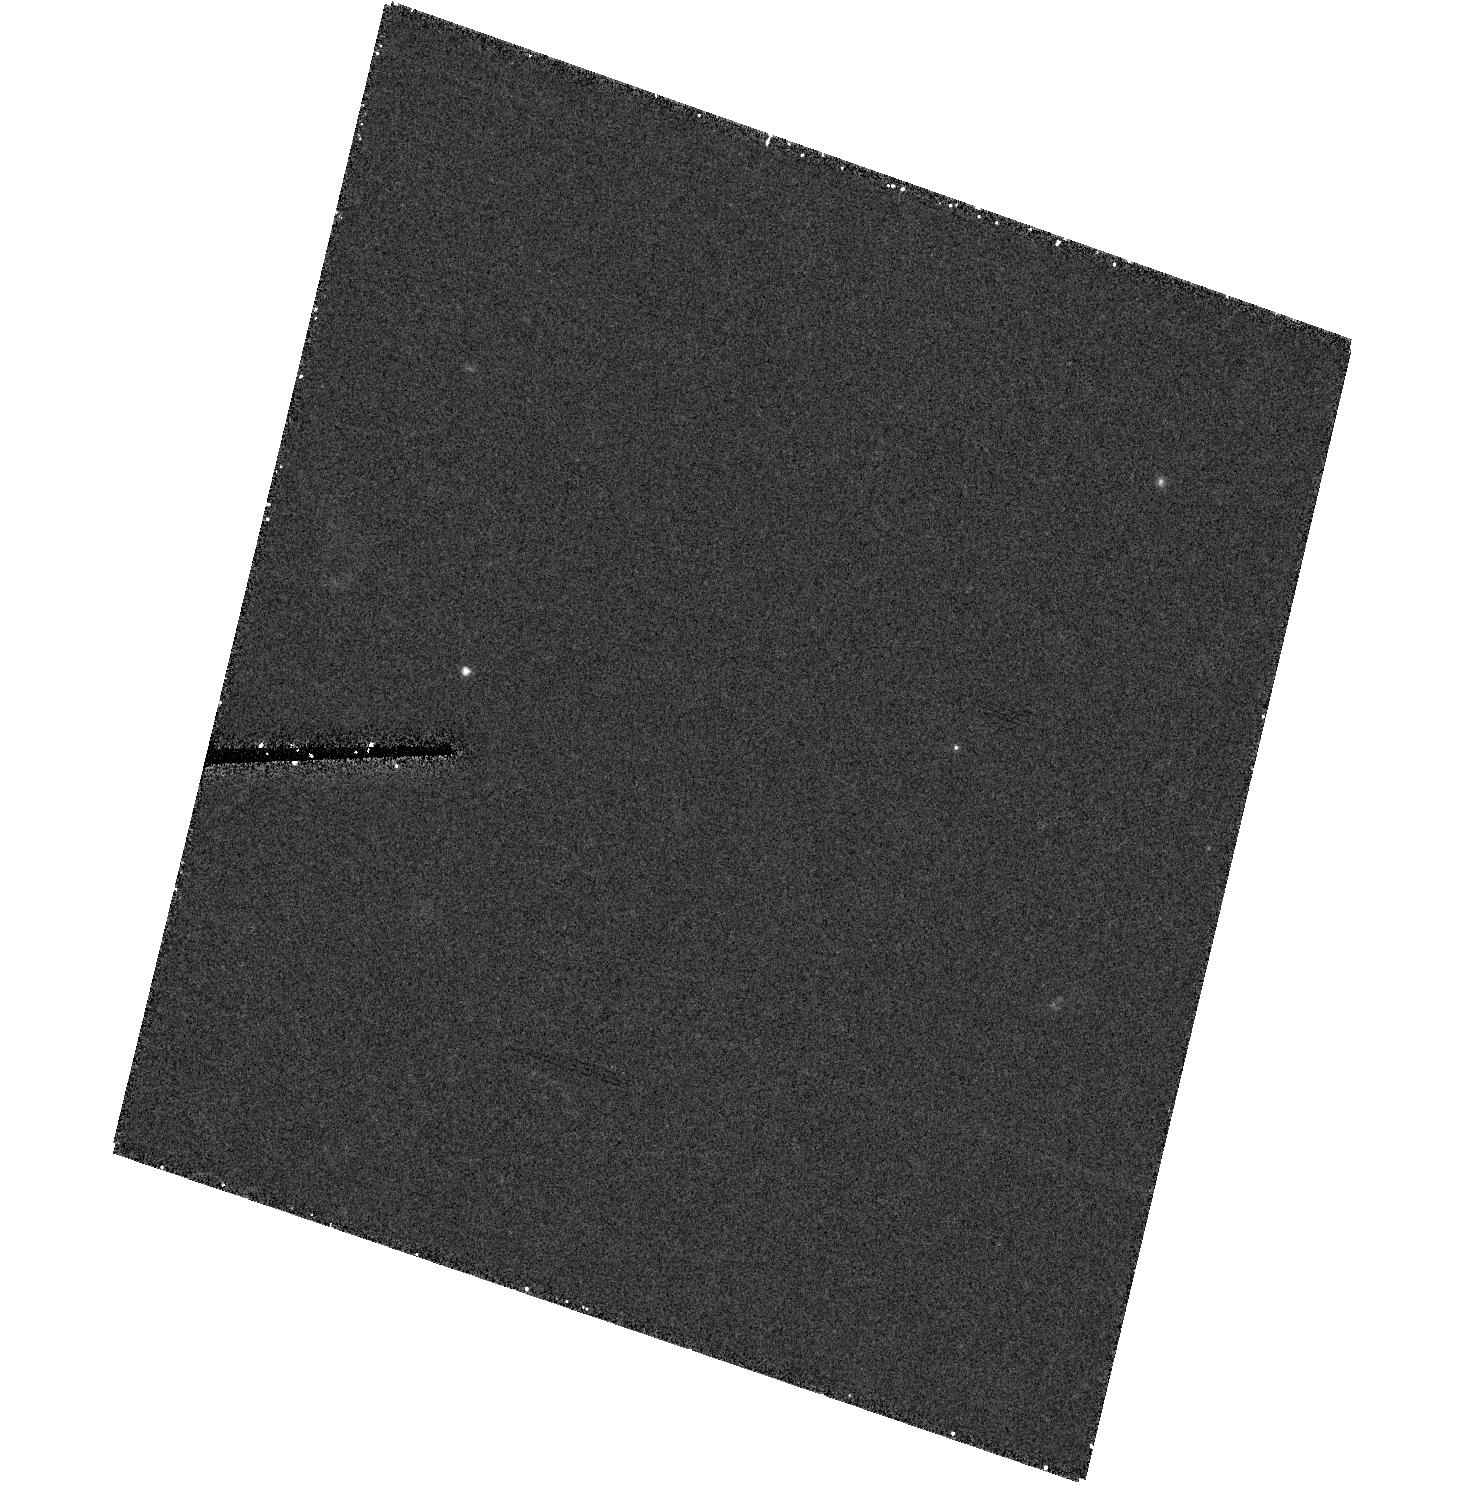
Target: field at RA 328.756°, Dec -9.373°
Instrument: ACS/HRC
Filter: F606W
Exposure: 28 min
Observation ID: hst_9418_05_acs_hrc_f606w_j8d905

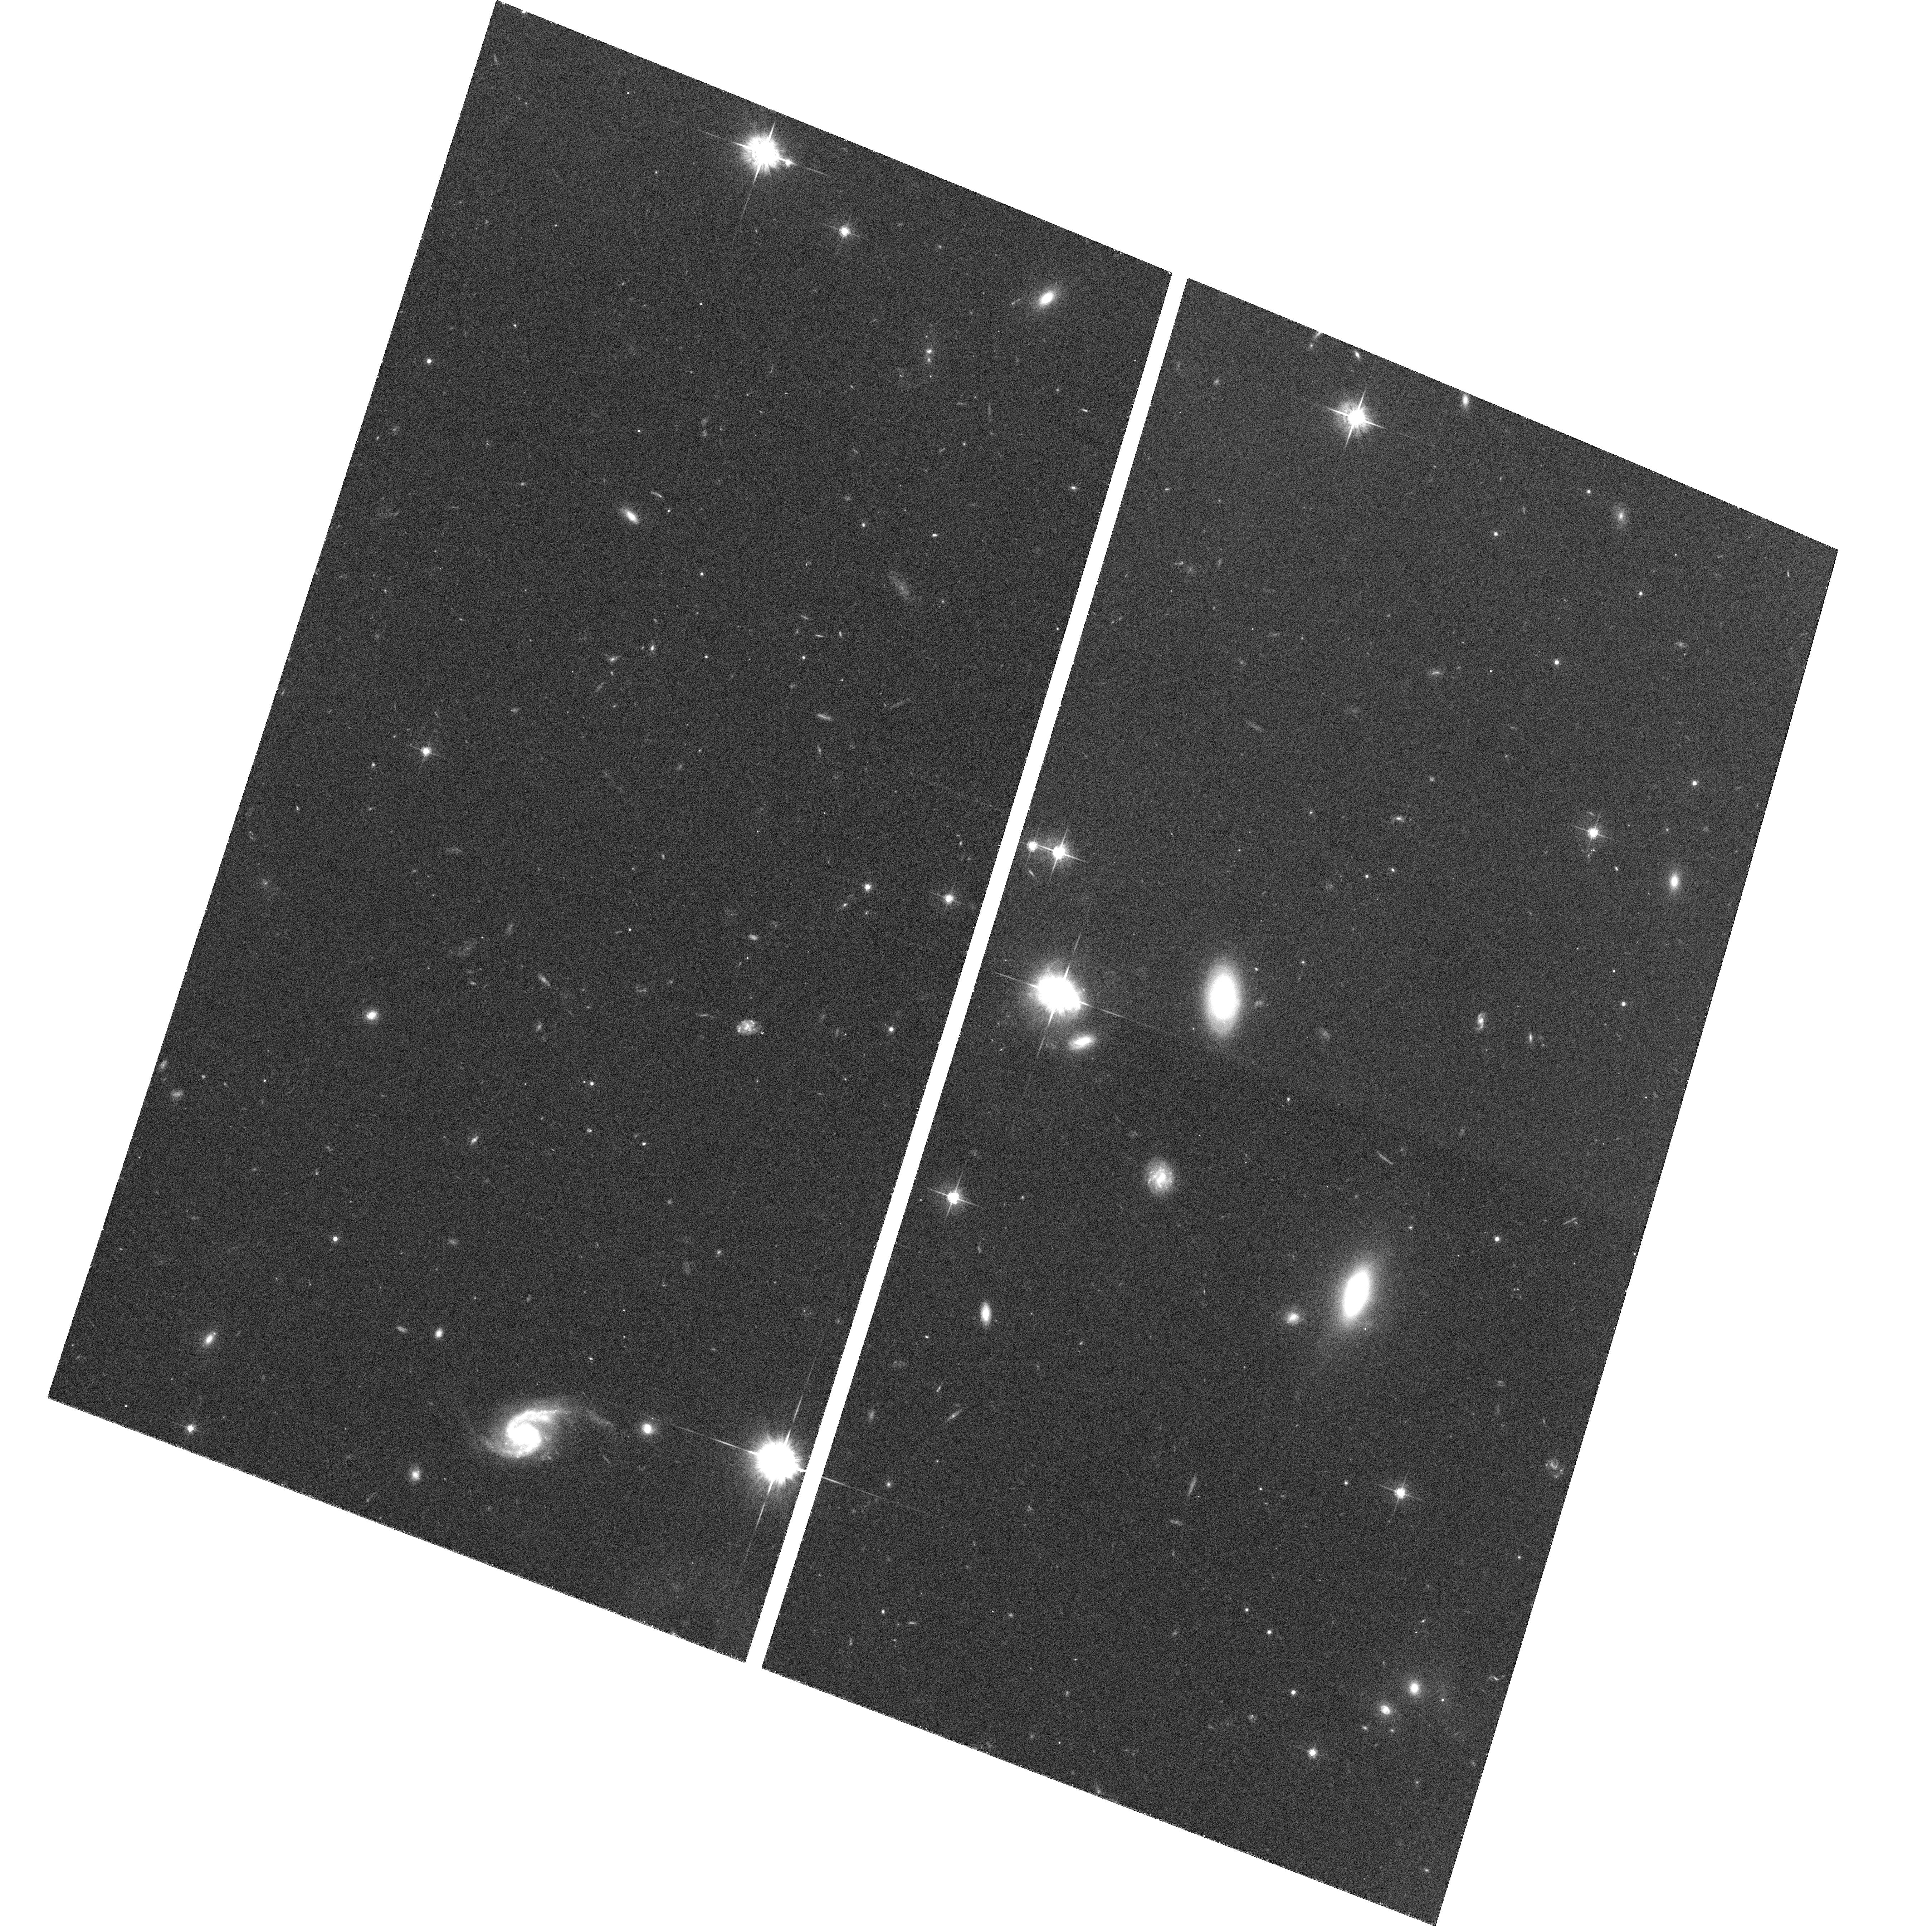
Target: PHL1811
Instrument: ACS/WFC
Filter: F625W
Exposure: 35 min
Observation ID: hst_9418_05_acs_wfc_f625w_j8d905

The Sight-line toward PHL 1811: A Rare Chance to Probe a Lyman Limit System at Very Low Redshift (PI: Jenkins, Edward B.)

The sight-line to an extraordinarily bright quasar, PHL 1811, penetrates four gas systems at z(abs) < z(em) = 0.192. One of them is a Lyman limit system (LLS: N(H I) > 10^17.5 cm^-2) at z(abs) = 0.08088 which is especially well suited for a study of atomic abundances, local density, and ionization state. We propose to obtain a STIS E140M spectrum with moderately good S/N so that we can measure absorption features that will permit the determinations of overall metallicity of the system, its nucleosynthetic ratios Alpha/Fe and Alpha/N, the fractions and kinematics of ionized gas, and the amount of gas-phase element depletions caused by dust. The LLS should be close enough for us to identify an associated galaxy, but to be sure we do not miss one very close to the quasar in projection, we plan to supplement our spectrum with a short- exposure ACS HRC image of the quasar's immediate surroundings.